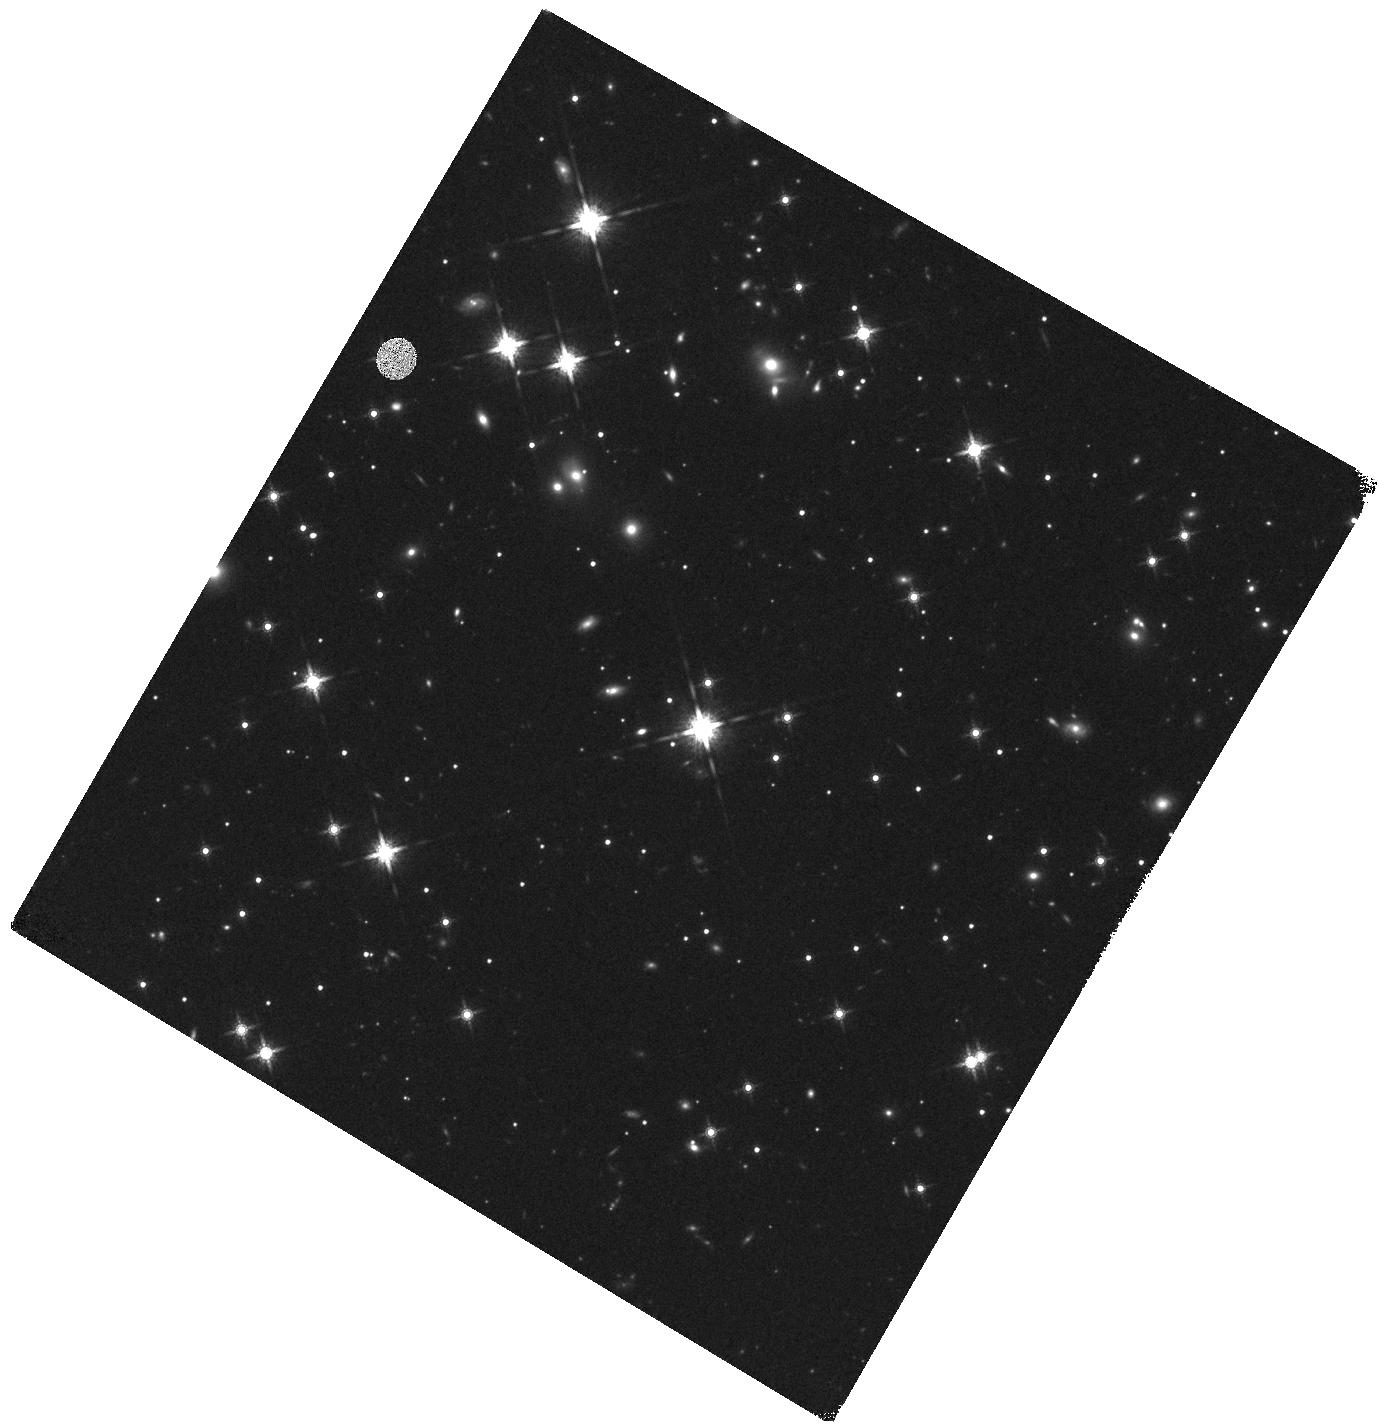
Target: SWIFT-J1112.2-8238
Instrument: WFC3/IR
Filter: F160W
Exposure: 17 min
Observation ID: hst_13869_01_wfc3_ir_f160w_icl501

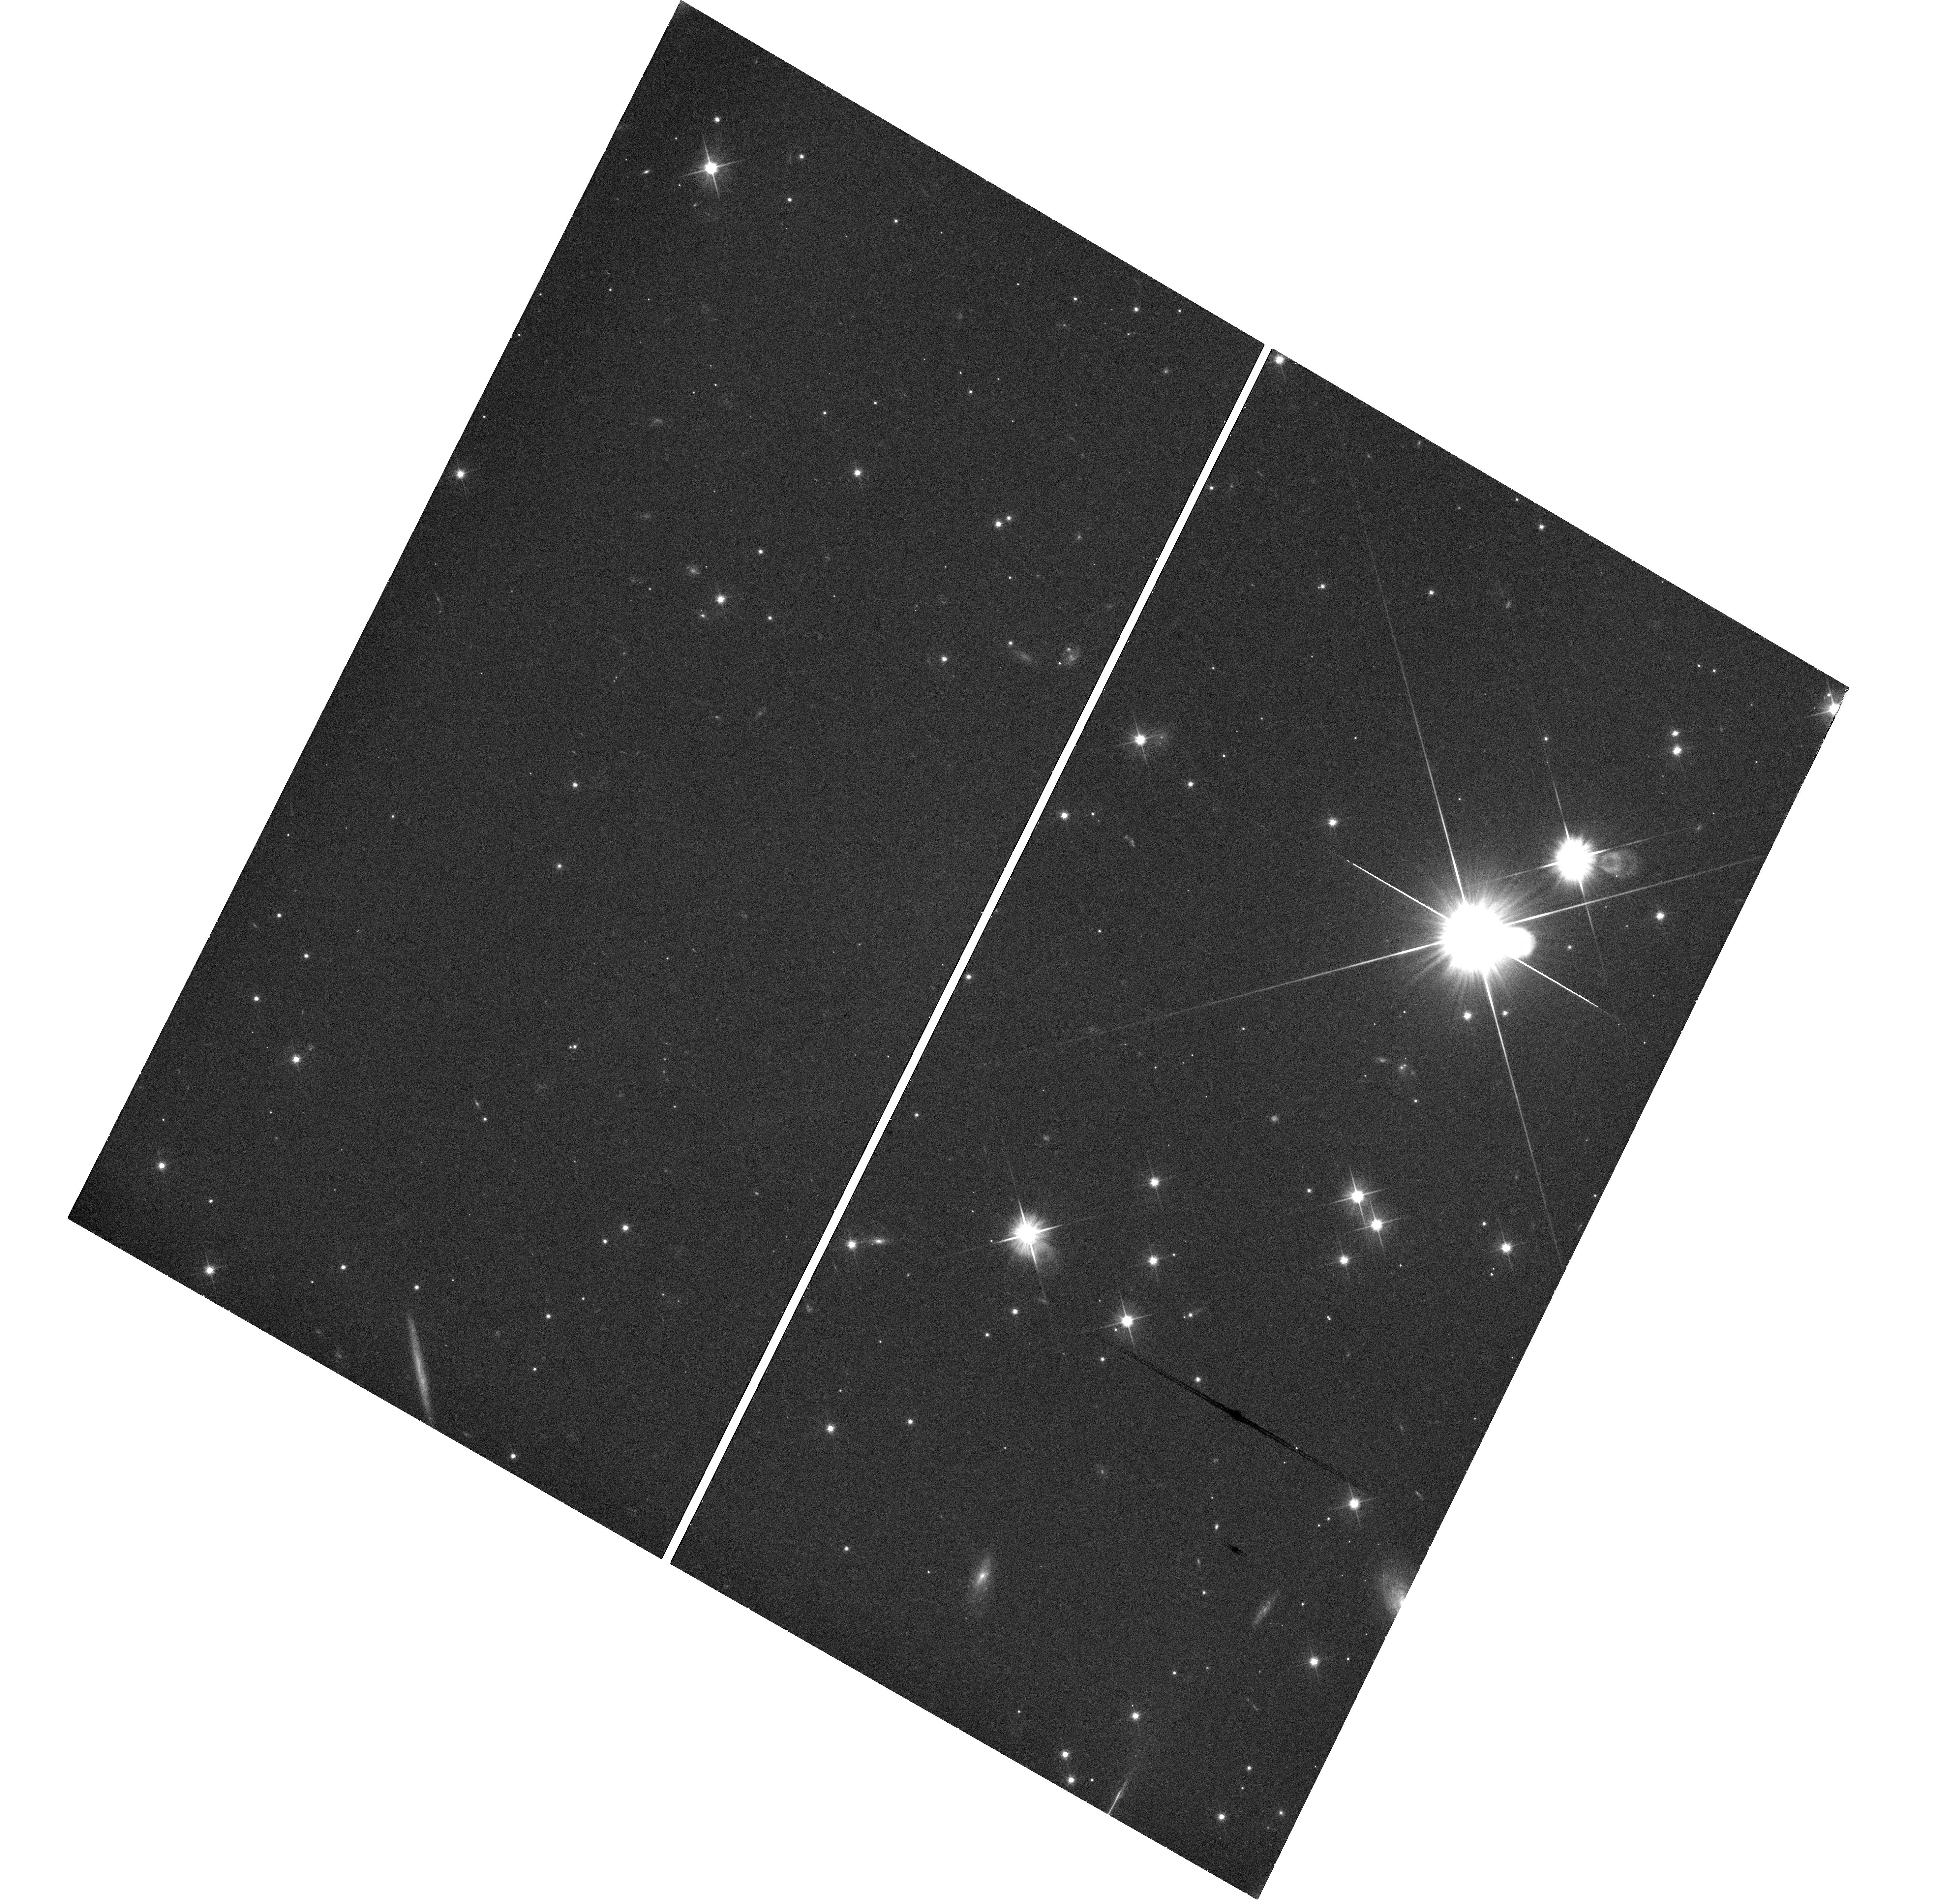
Target: SWIFT-J1112.2-8238
Instrument: WFC3/UVIS
Filter: F606W
Exposure: 26 min
Observation ID: hst_13869_01_wfc3_uvis_f606w_icl501

Pinpointing the location and host of the candidate tidal disruption Swift J1112.3-8238 (PI: Levan, Andrew James)

Multiwavelength observations over the past few years have revealed a new class of high energy transient. These systems persist as bright gamma-ray sources for days, with luminosities in excess of the Eddington limit for a 10^10 solar mass black hole. They are accompanied by bright, long-lived (months to years) X-ray emission, and rather fainter, but still clearly detectable optical and IR counterparts. They are suggested to arise from the tidal disruption of stars in the nuclei of their host galaxies, which create a powerful relativistic outflow. In the first case (Swift J1644+57) astrometry ties the transient to nucleus of its host galaxy, while in a second (Swift J2058.4+0516) the host is exceptionally faint making (H~26.5) such tests challenging . However, other models have been postulated, such as the collapse of a giant star, where the outer envelope forms a disc that powers the observed transients, akin to a scaled-up gamma-ray burst. A key distinguishing feature between the two progenitors is their expected locations. Tidal disruptions are nuclear, while GRB-like events are consistent with the nuclei of their hosts only 1/6 of the time. Here we propose observations of an event recently uncovered in an archival search. These will resolve its host galaxy and provide a precise location on the host. An IR visit will also provide a colors, and an estimate of the stellar and (through the bulge mass -- black hole mass relation) black hole mass. These data will provide the key astrometric and photometric evidence to disentagle competing models for these events, and will greatly aid the development of a definitive understanding of this new class of transient.